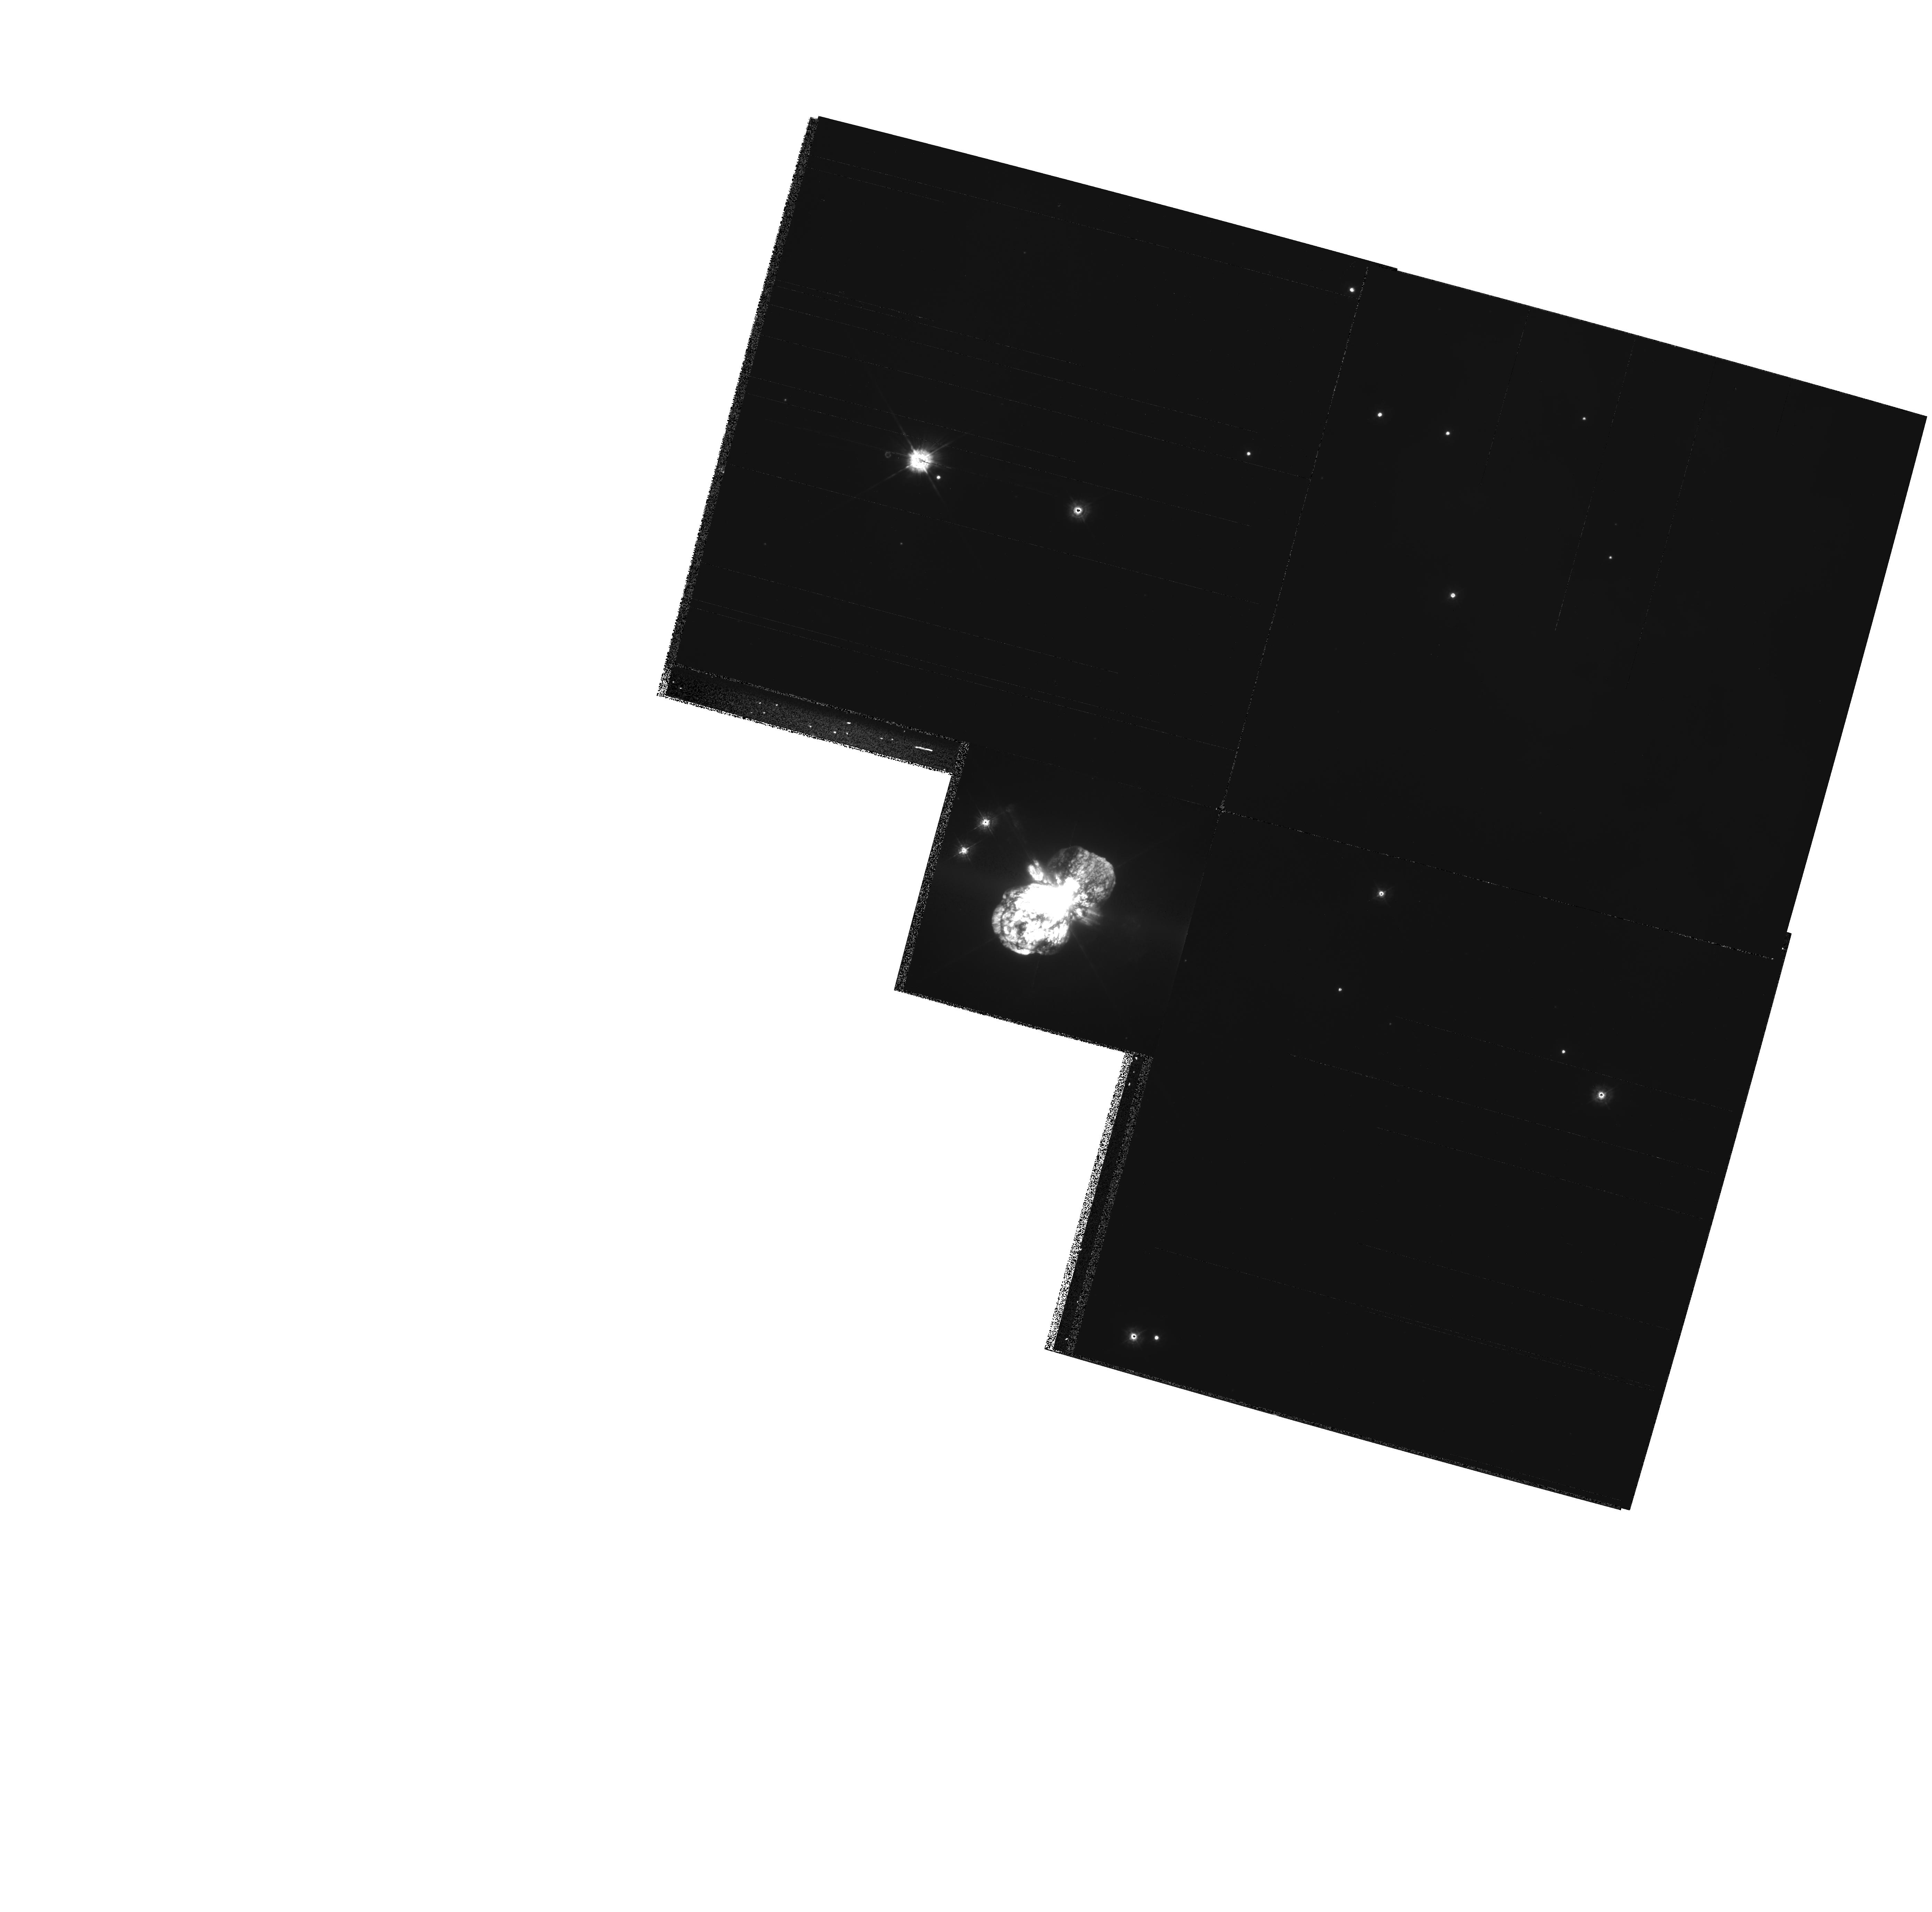
Target: ETA-CAR
Instrument: WFPC2/PC
Filter: F336W
Exposure: 8 min
Observation ID: hst_8178_01_wfpc2_pc_f336w_u5je01

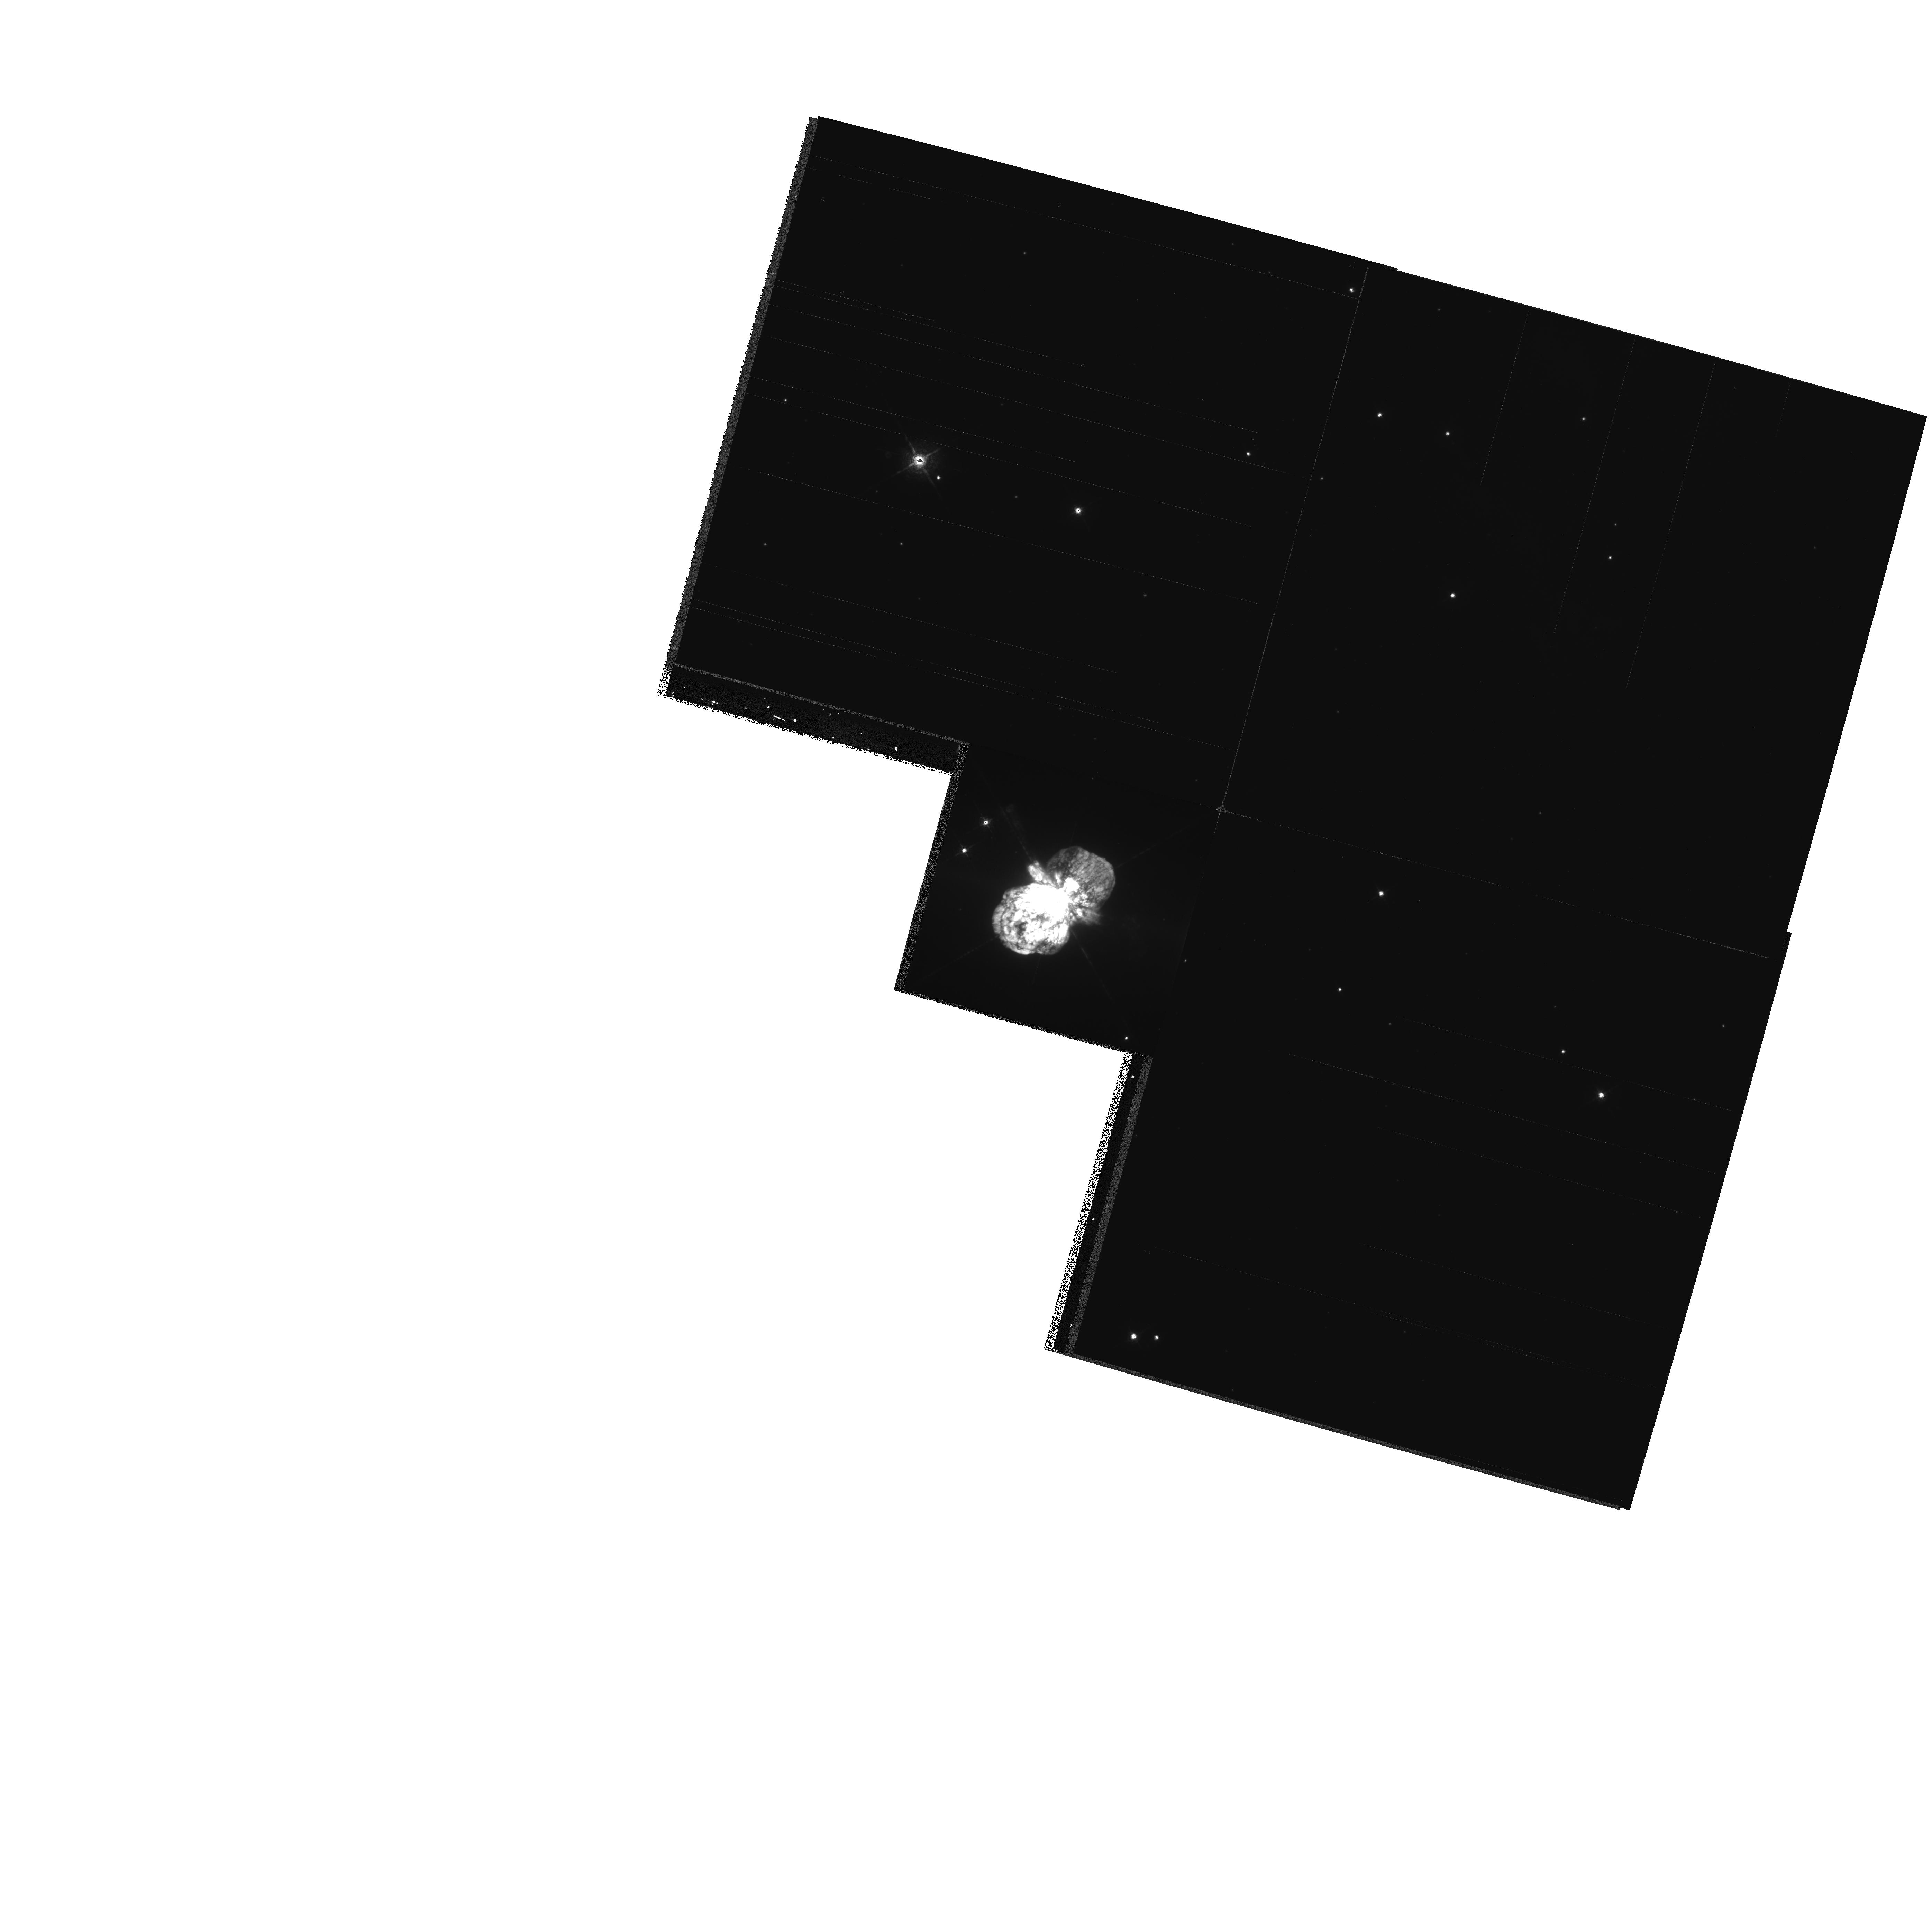
Target: ETA-CAR
Instrument: WFPC2/PC
Filter: F631N
Exposure: 10 min
Observation ID: hst_8178_01_wfpc2_pc_f631n_u5je01

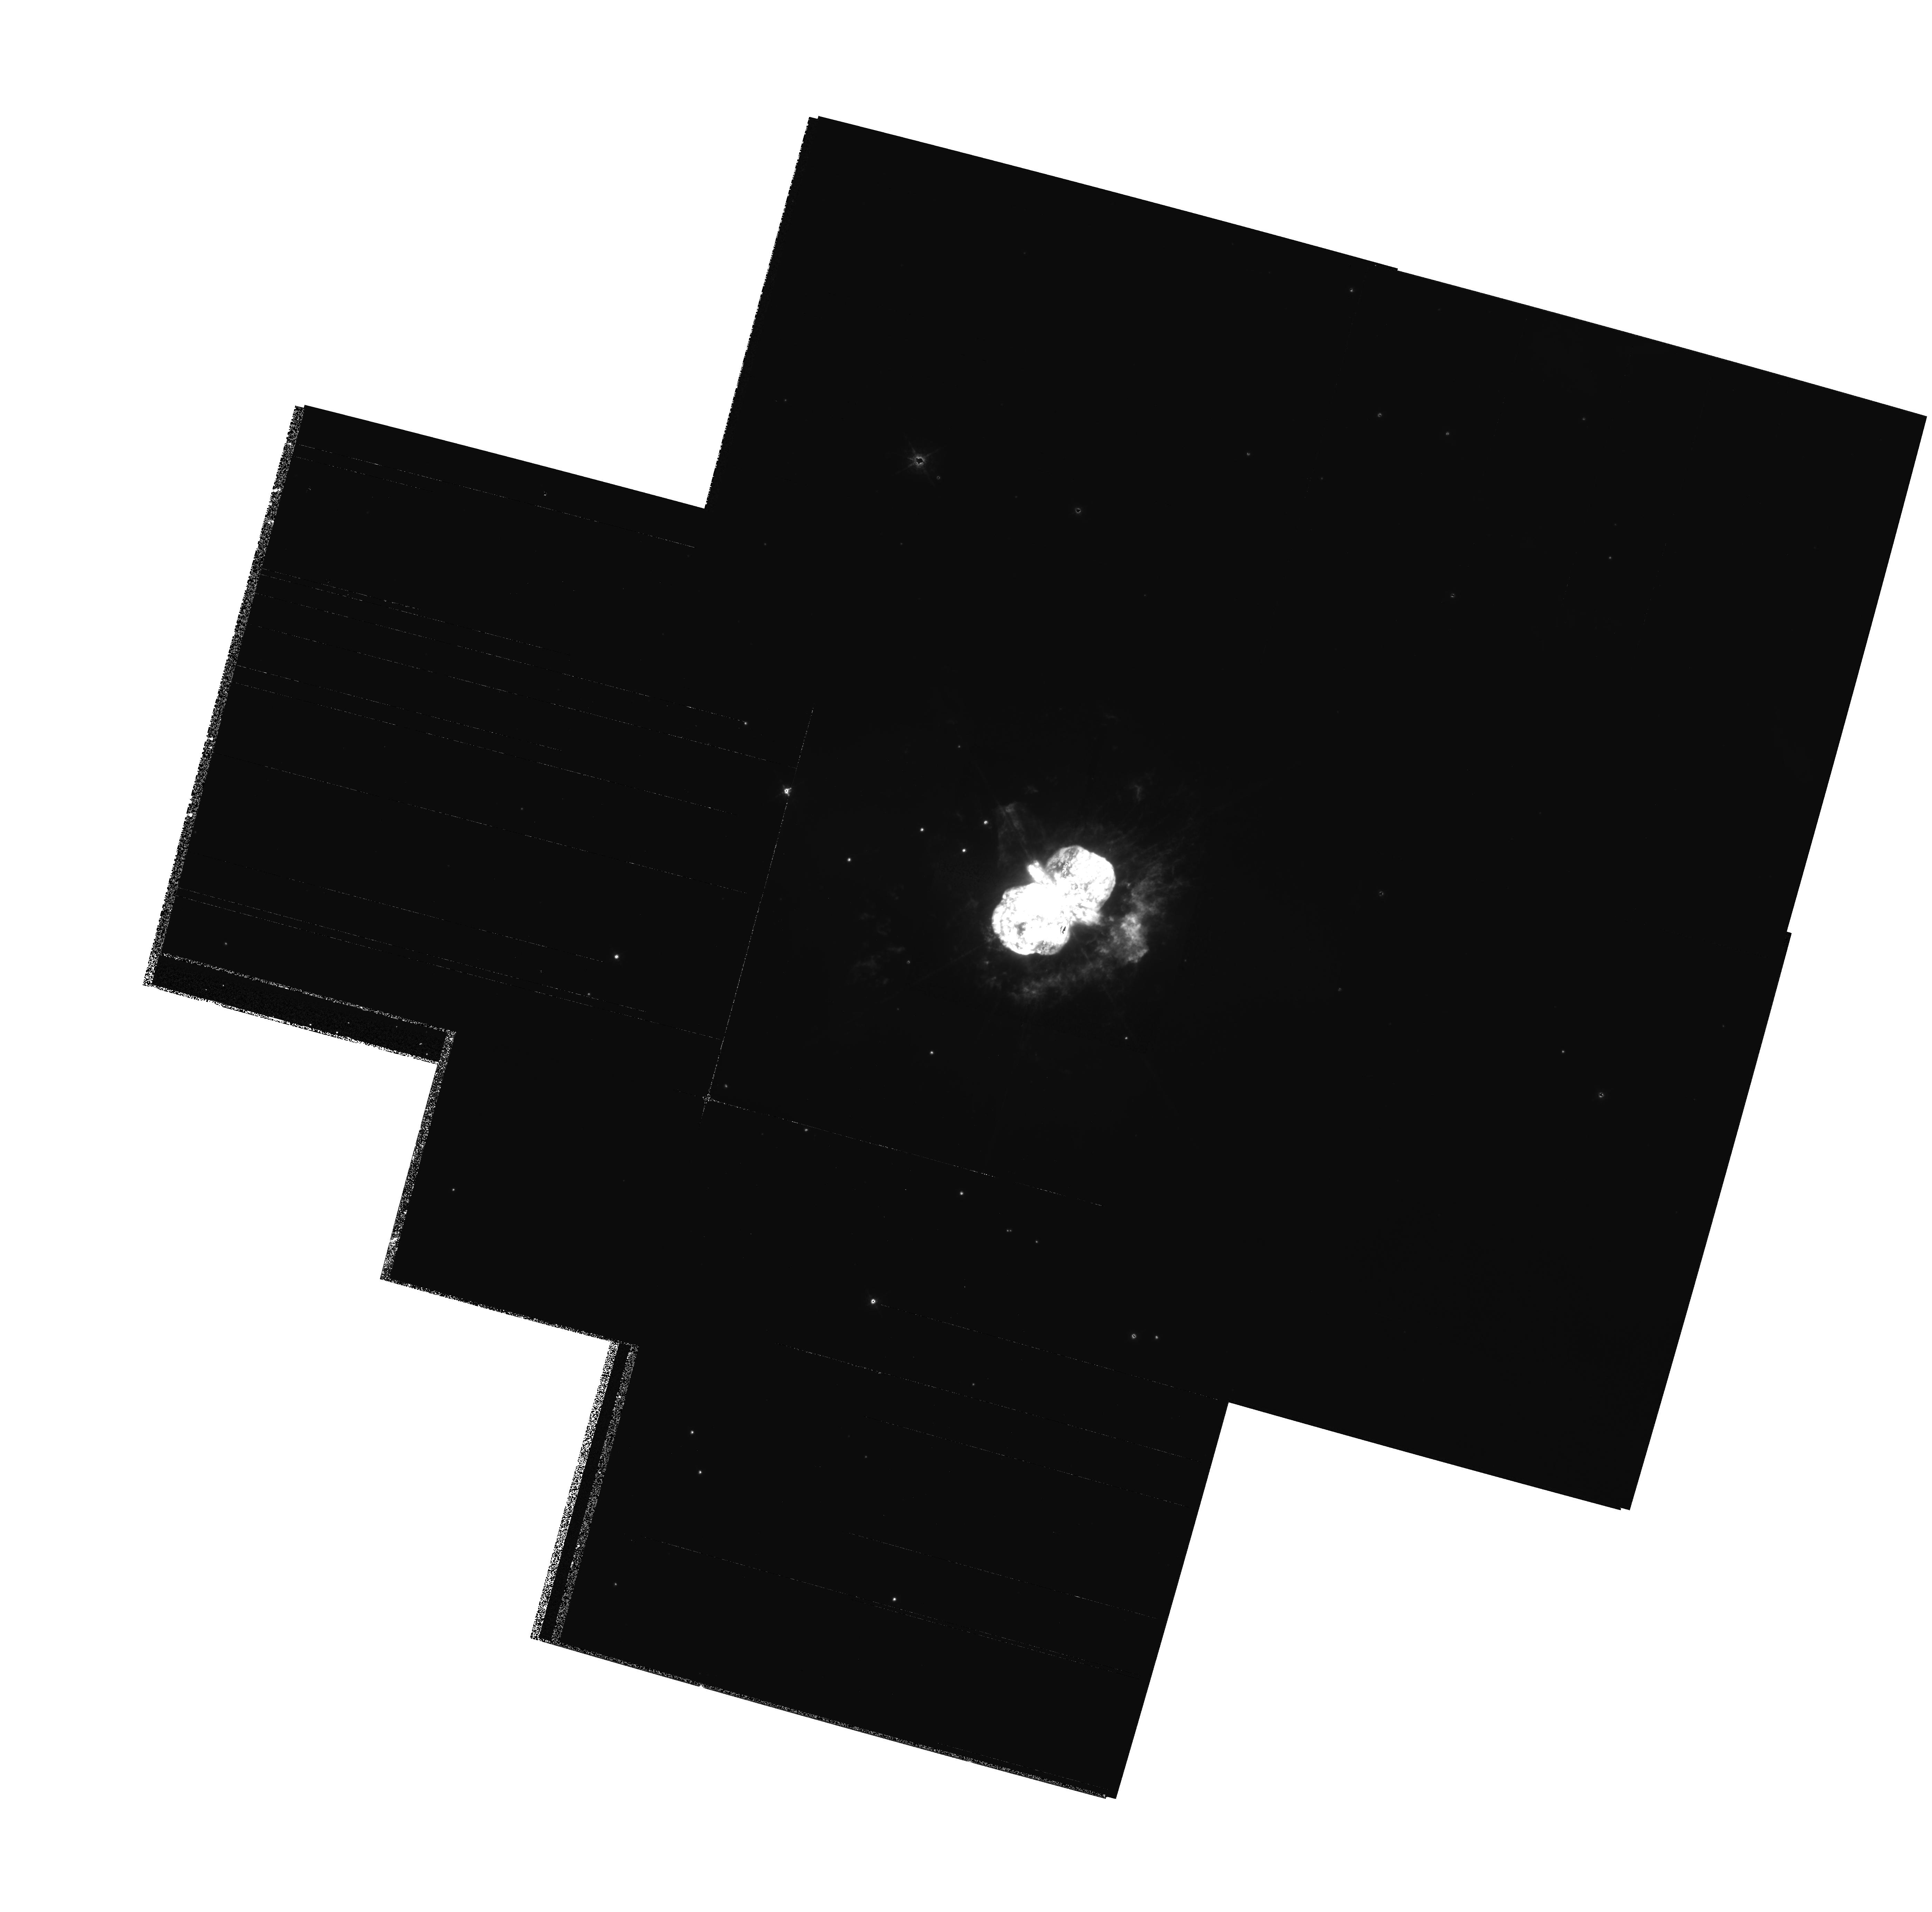
Target: ETA-CAR
Instrument: WFPC2/PC
Filter: F658N
Exposure: 16 min
Observation ID: hst_8178_01_wfpc2_pc_f658n_u5je01

Tracking the Evolution of the Homunculus and Outer Debris in Eta Carinae (PI: Morse, Jon A.)

We request Cycle 8 and Cycle 10 WFPC2 images of Eta Carinae in order to track the expansion of high-velocity material ejected during one or more giant outbursts of the central supermassive star. These images will increase the time baseline from 2 to 6 years of high-resolution Planetary Camera data for measuring proper motions and monitoring photometric changes in the debris field. Assuming a distance to Eta of ~ 2300 pc, we will be able to trace transverse motions of the debris of \ltsim 20 km s^-1 with the full 6 year time baseline. PC1 images in red and blue continuum filters will be used to track the expansion of the dusty bipolar lobes of Eta's ``Homunculus'' and equatorial skirt of ejecta. WF3 emission-line images will be used to trace motions of the outer debris field ~ 10'' - 40'' from the central star. This investigation will resolve the recent controversy surrounding the kinematic ages of the Homunculus lobes versus the equatorial skirt; whether or not these structures are co-eval has enormous implications for models of the outburst that created the Homunculus. We also can uniquely address issues of hydrodynamic expansion and wind-wind interactions through a time series of exposures of this textbook bipolar system. Because many groups around the world who are working on different facets of Eta Carinae will be interested in these images, we waive the proprietary rights to the dataset in order to maximize its usage.